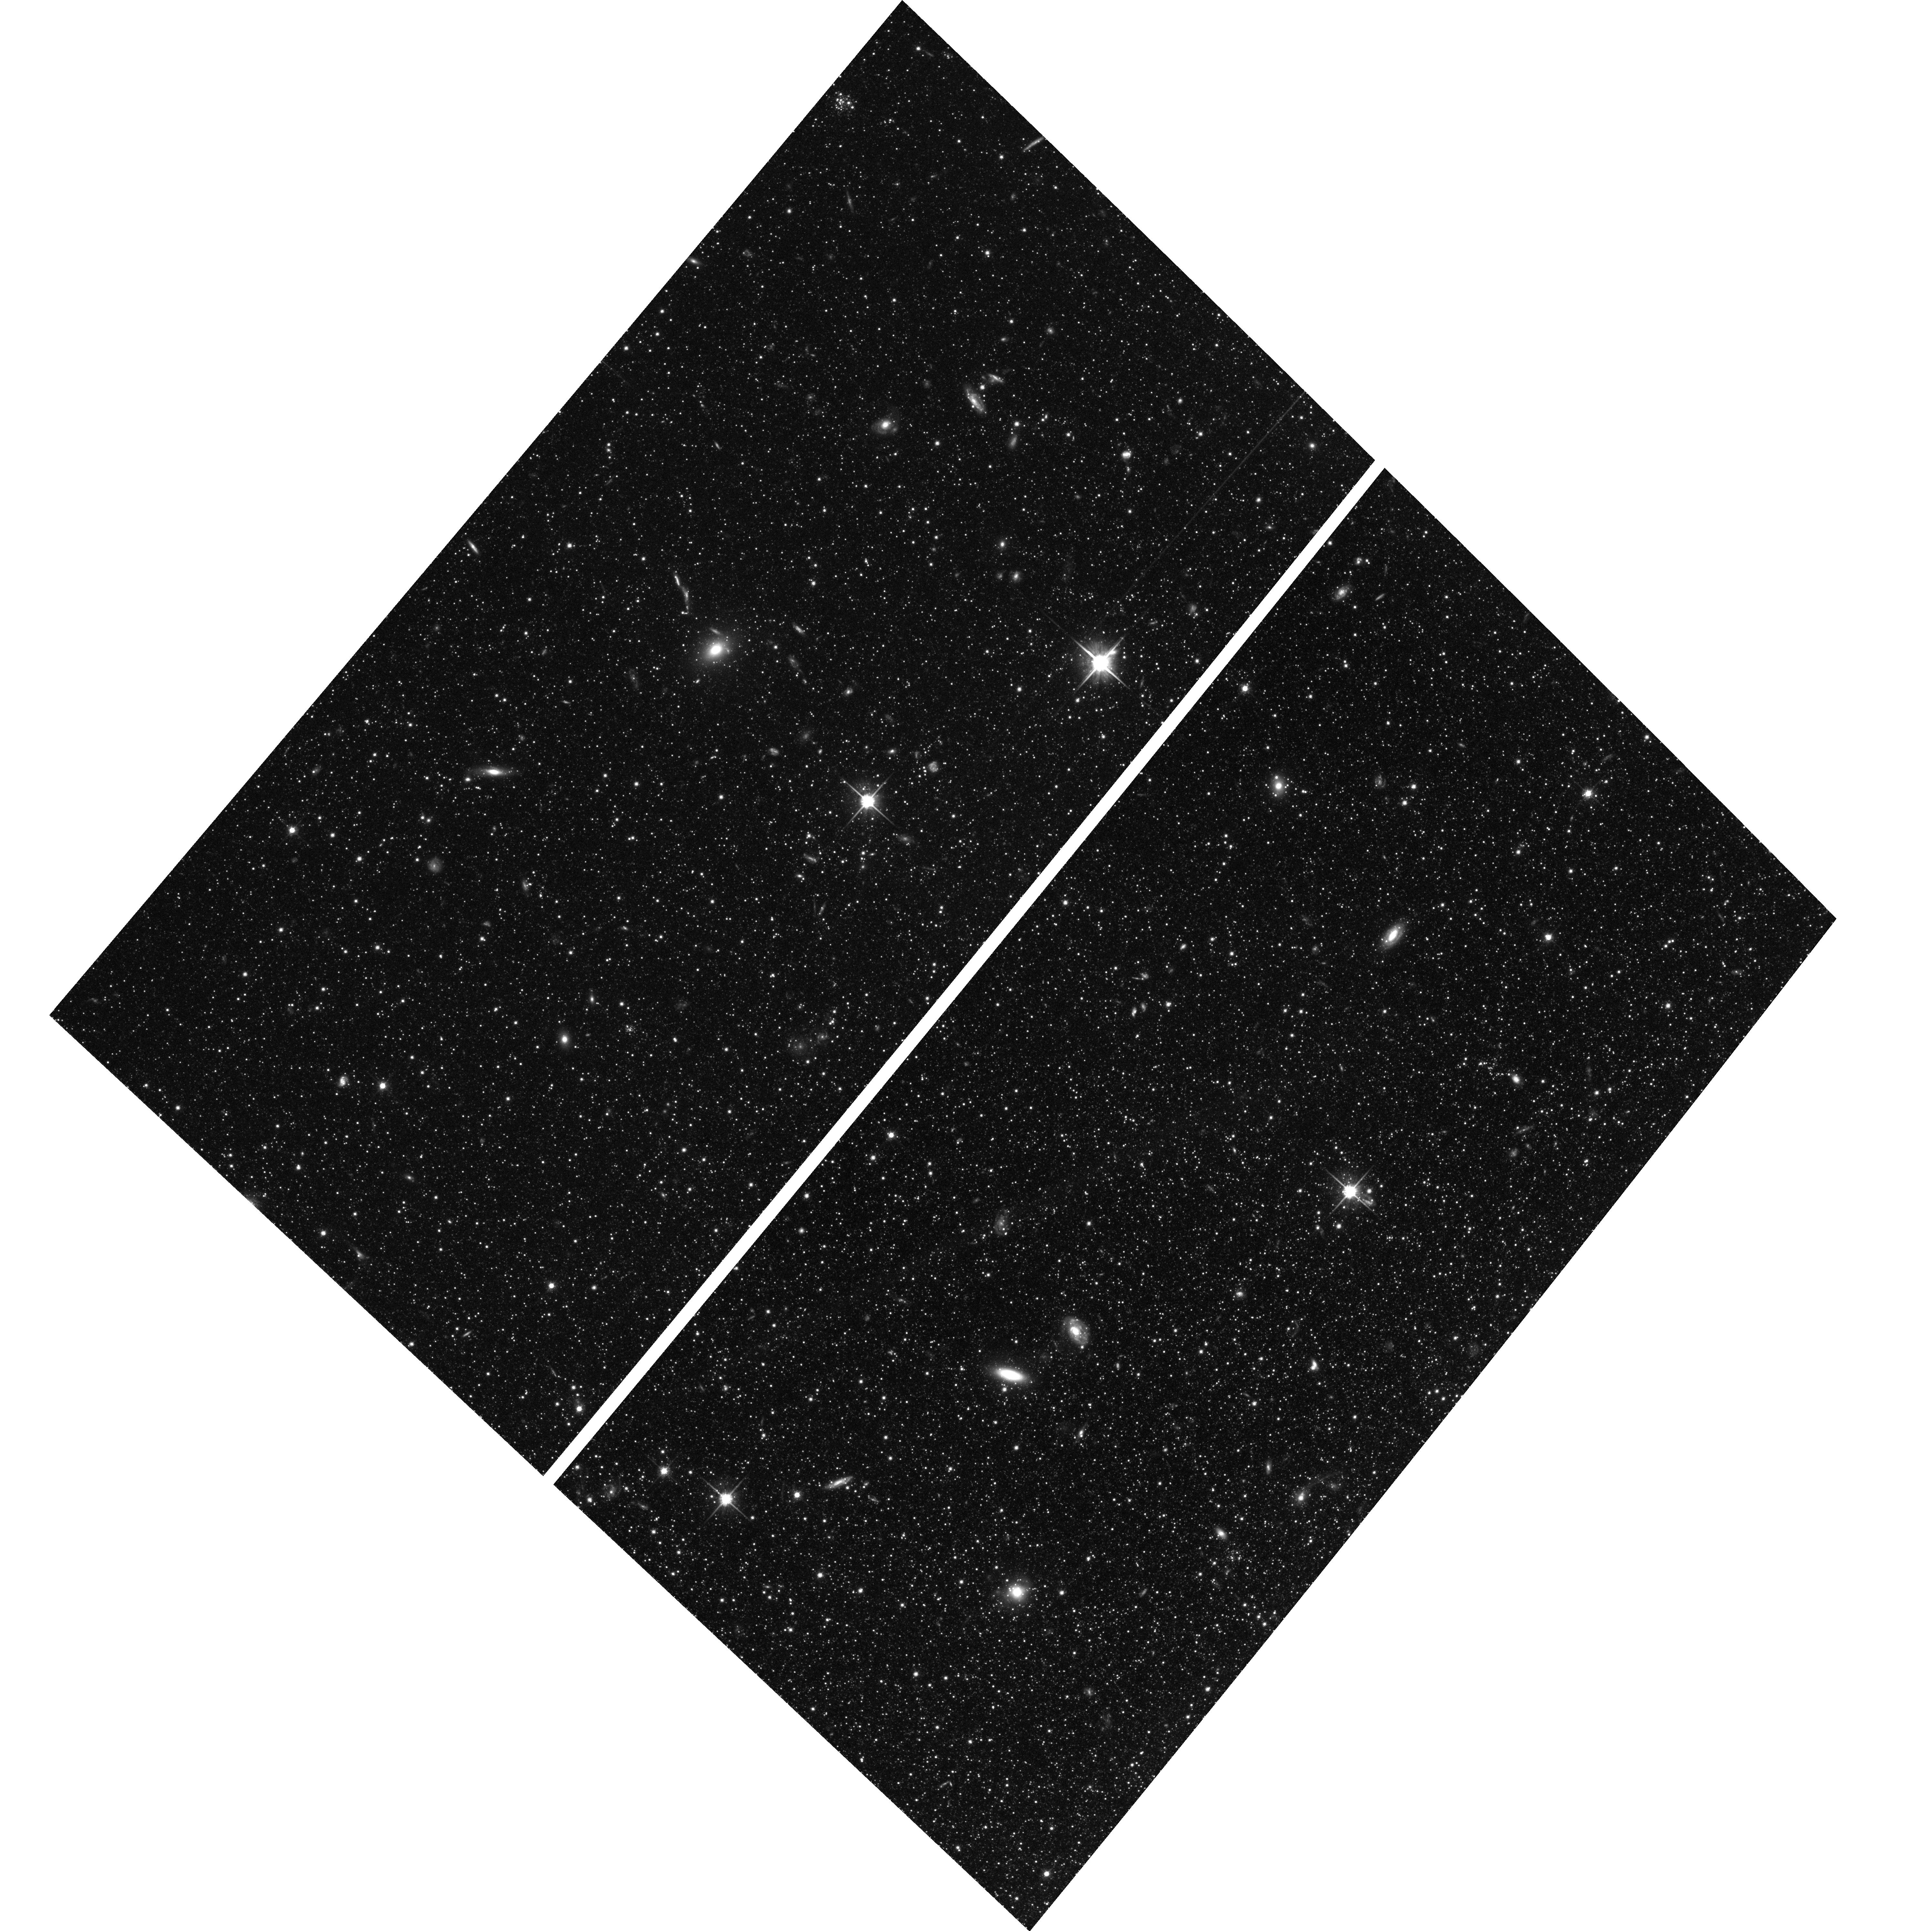
Target: M33-013500+311200. Instrument: ACS/WFC. Filter: F814W. Exposure: 2.1 h. Observation ID: hst_9837_03_acs_wfc_f814w_j8q803

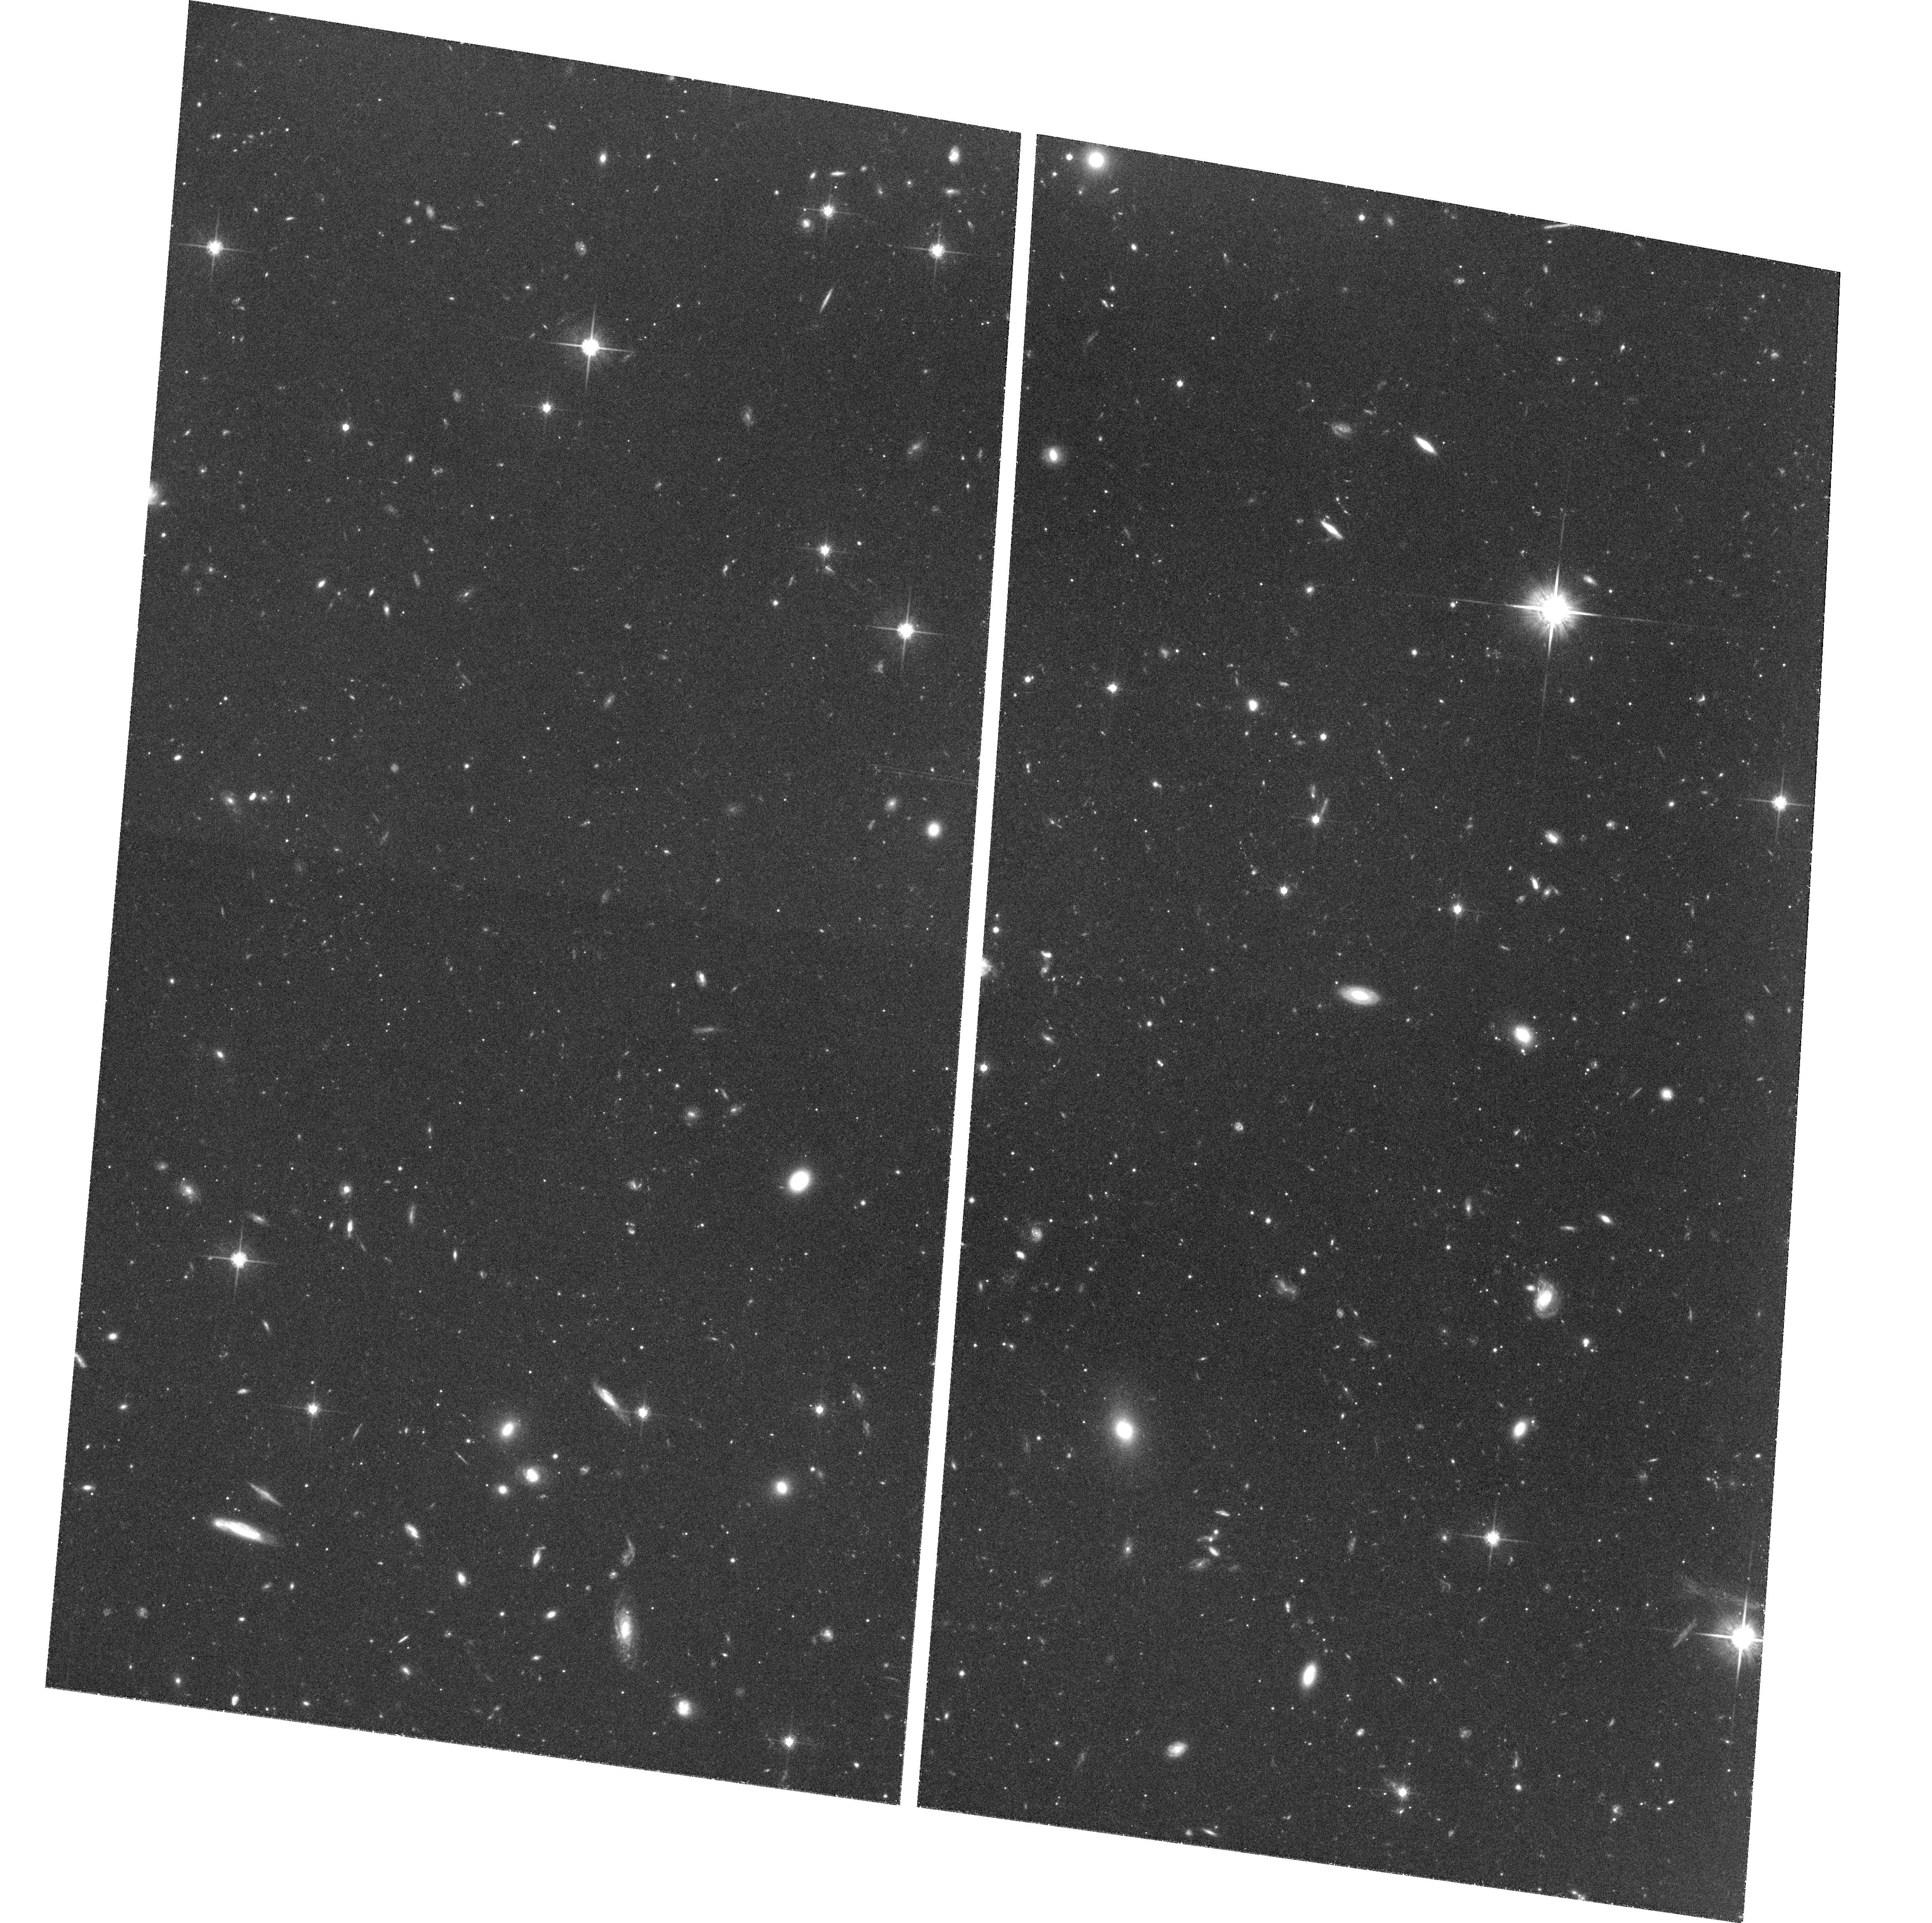
Target: M33-013515+312200. Instrument: ACS/WFC. Filter: F814W. Exposure: 2.1 h. Observation ID: hst_9837_06_acs_wfc_f814w_j8q806

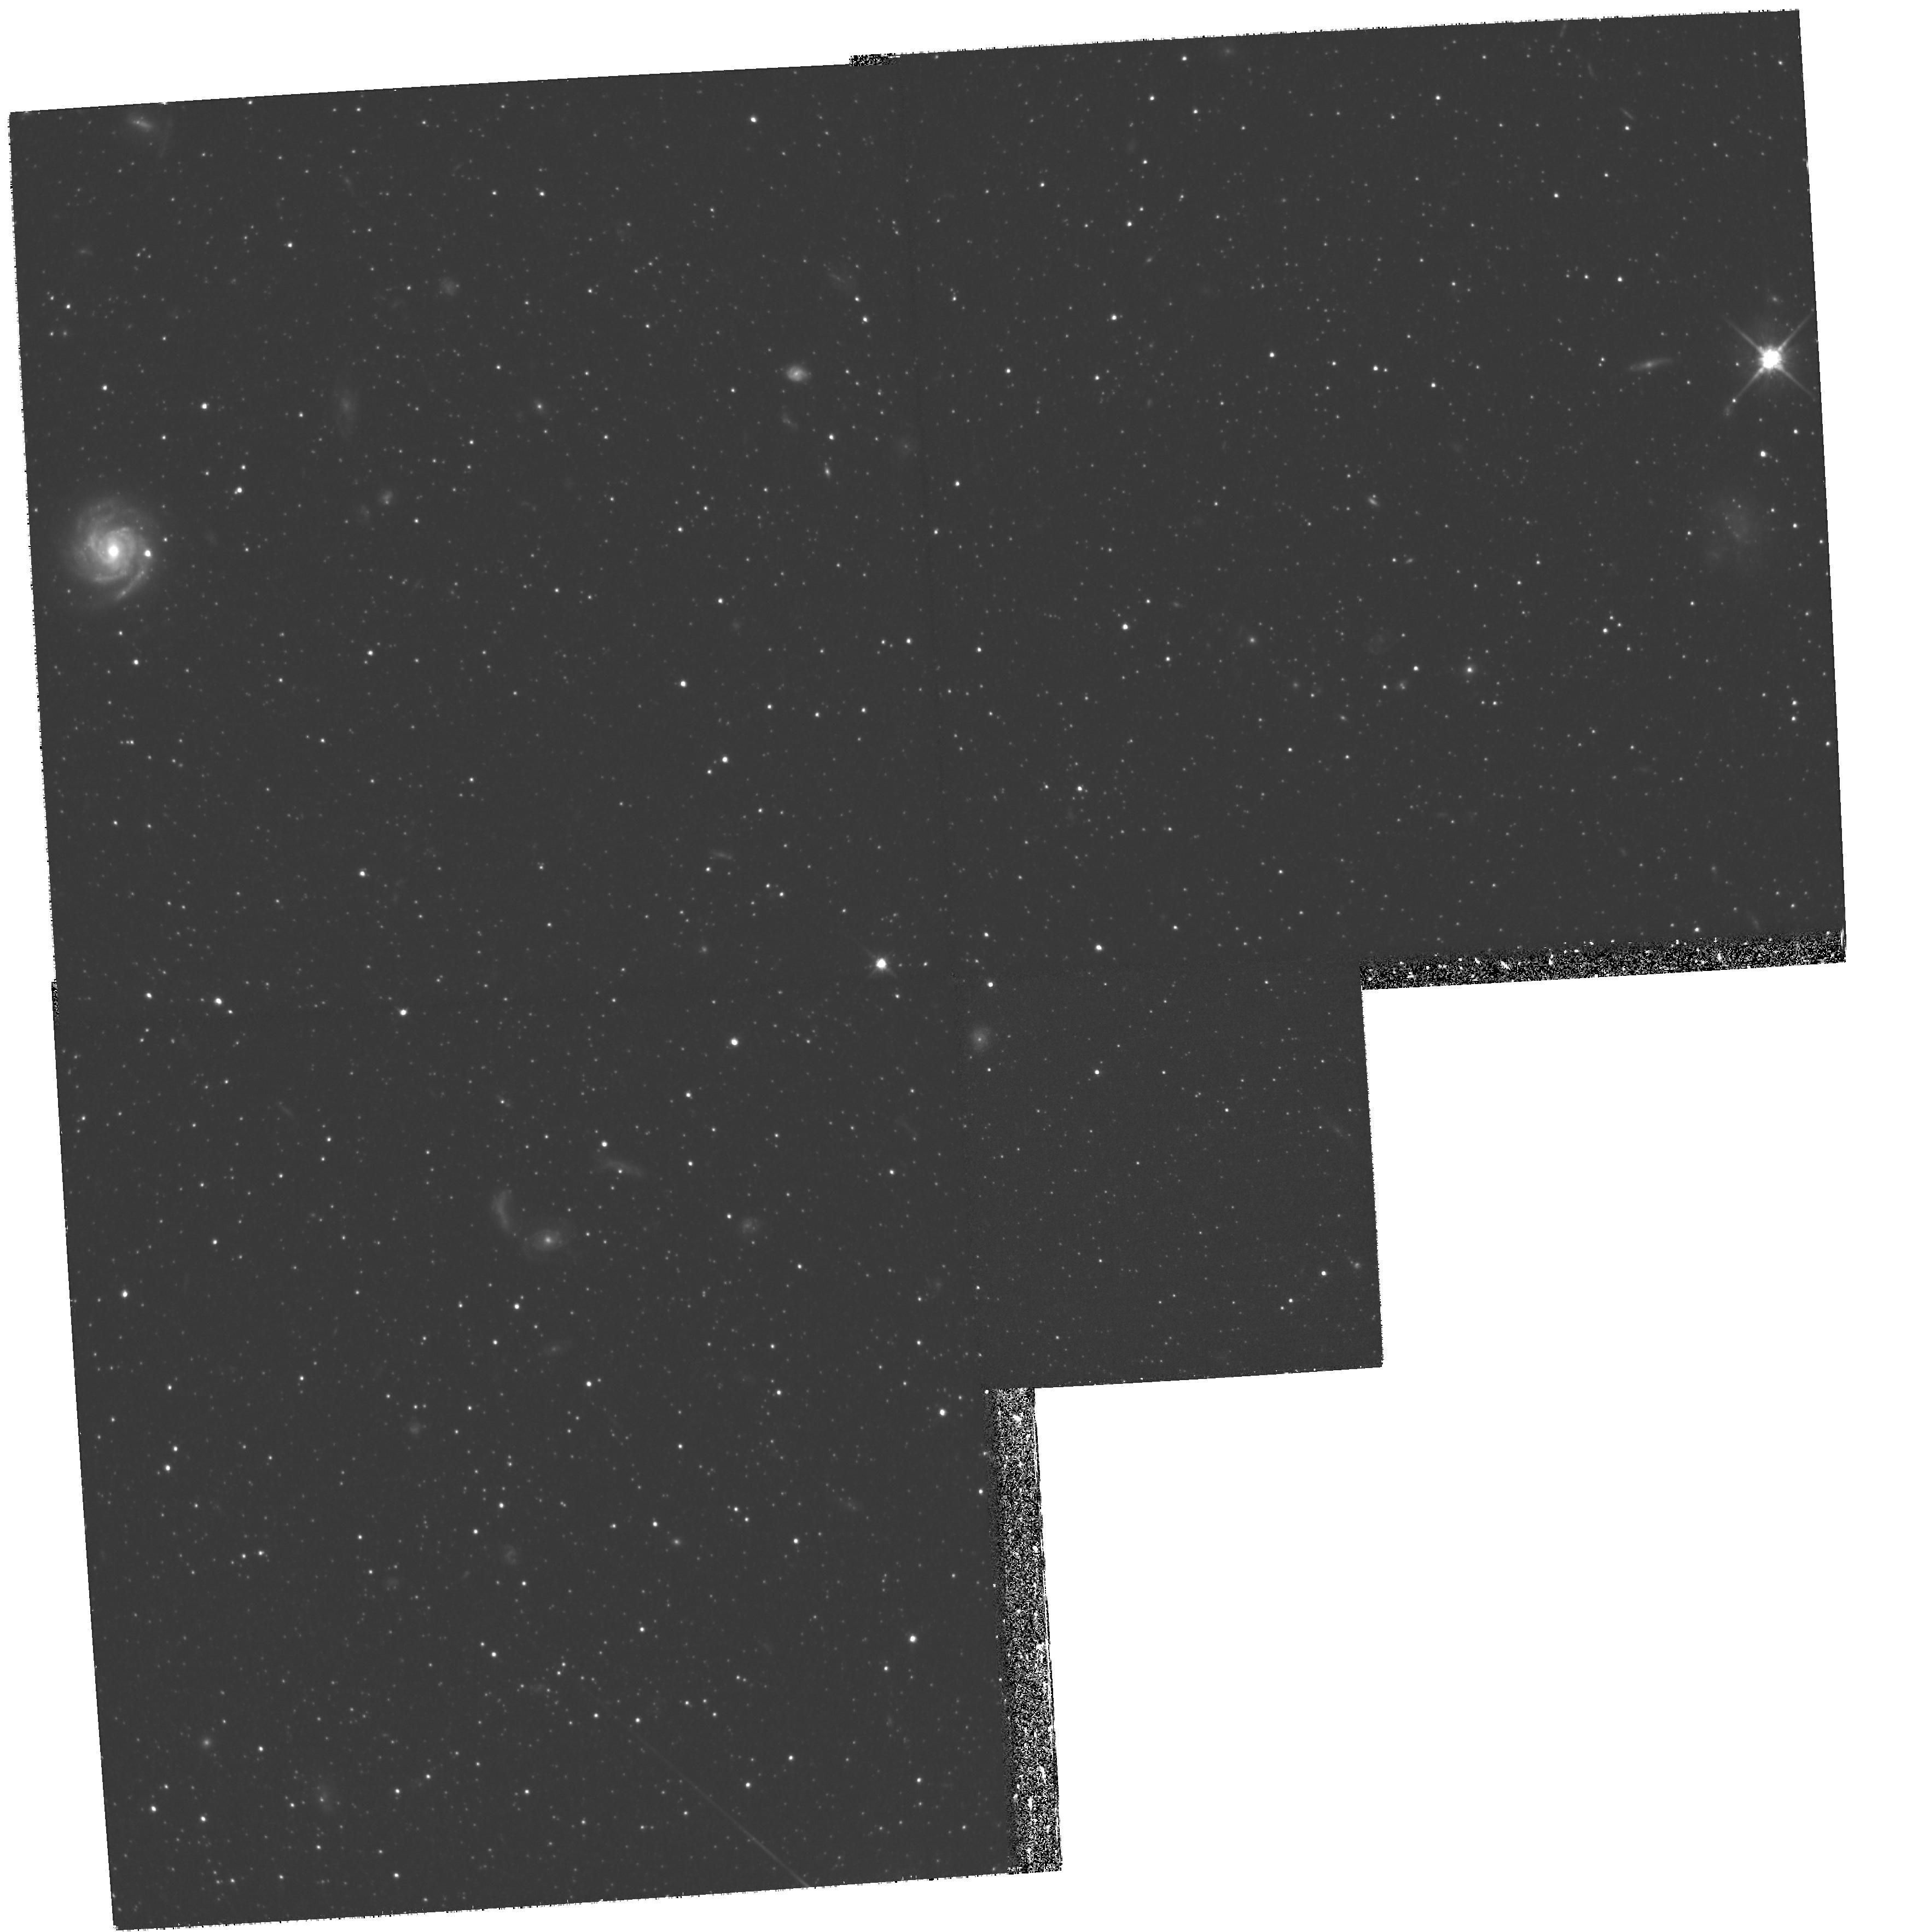
Target: field at RA 23.639°, Dec 31.211°. Instrument: WFPC2/PC. Filter: F814W. Exposure: 3.1 h. Observation ID: hst_9837_01_wfpc2_pc_f814w_u8q801

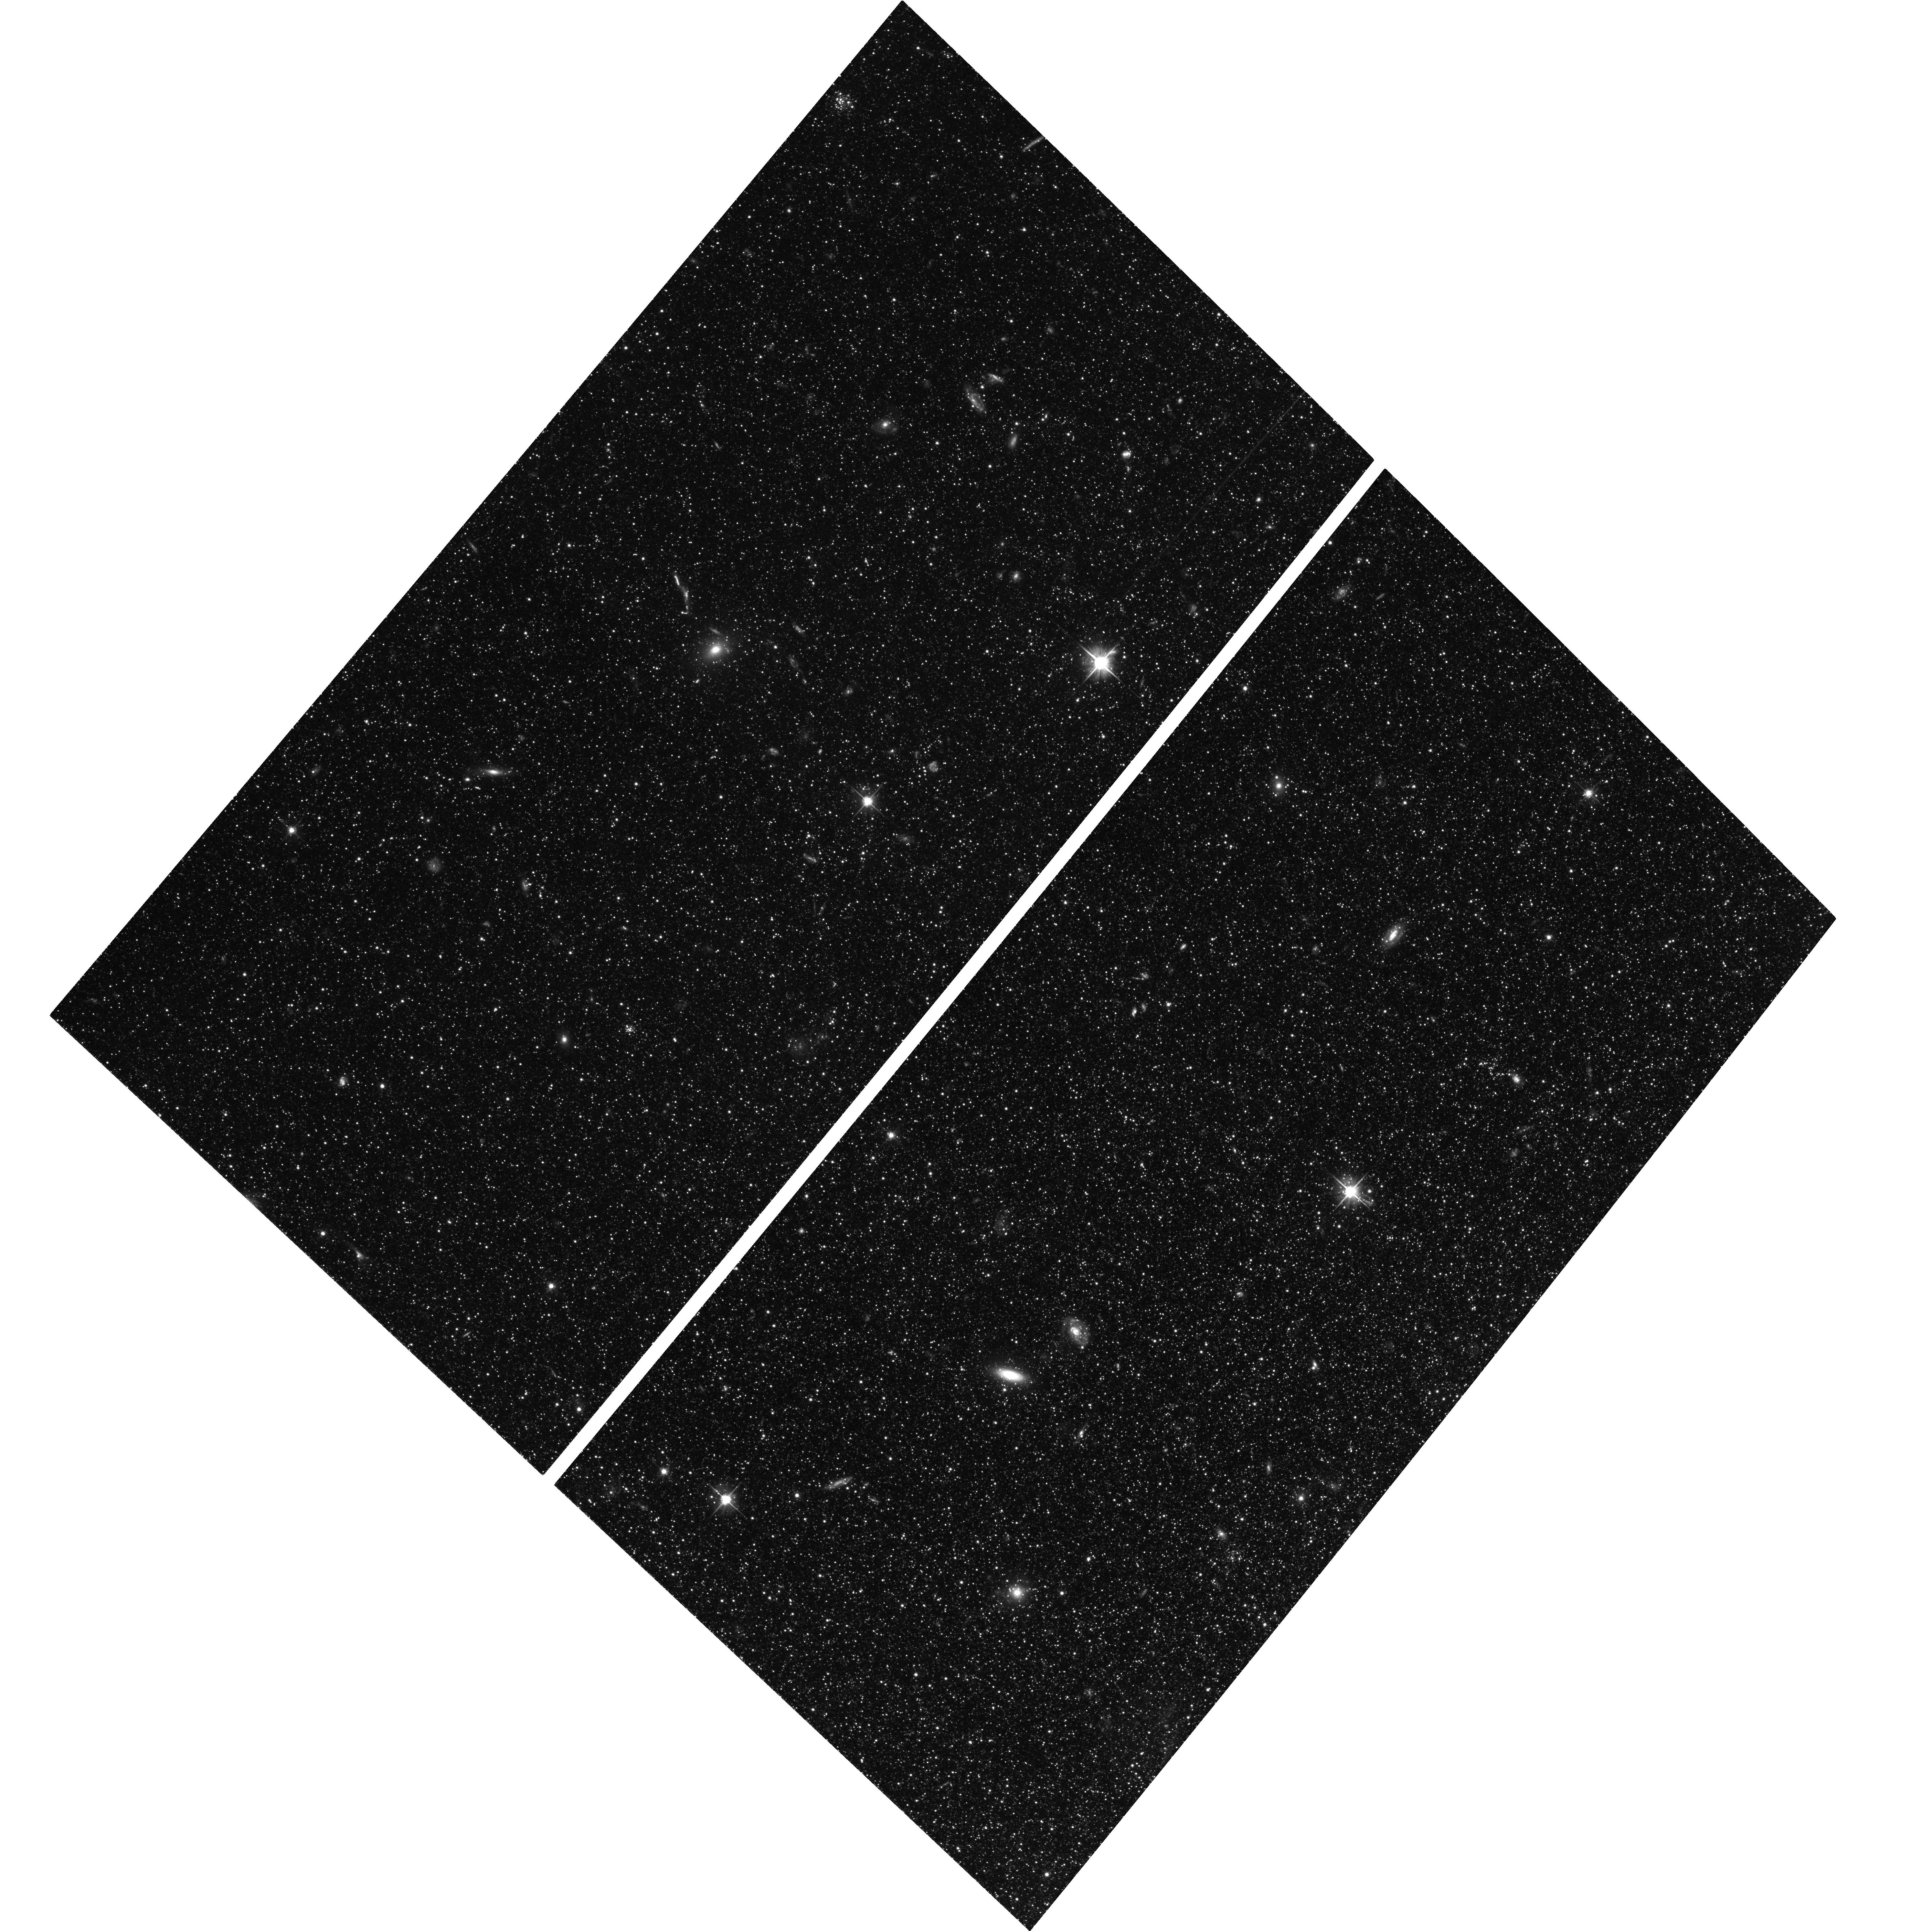
Target: M33-013500+311200. Instrument: ACS/WFC. Filter: F606W. Exposure: 2.9 h. Observation ID: hst_9837_02_acs_wfc_f606w_j8q802

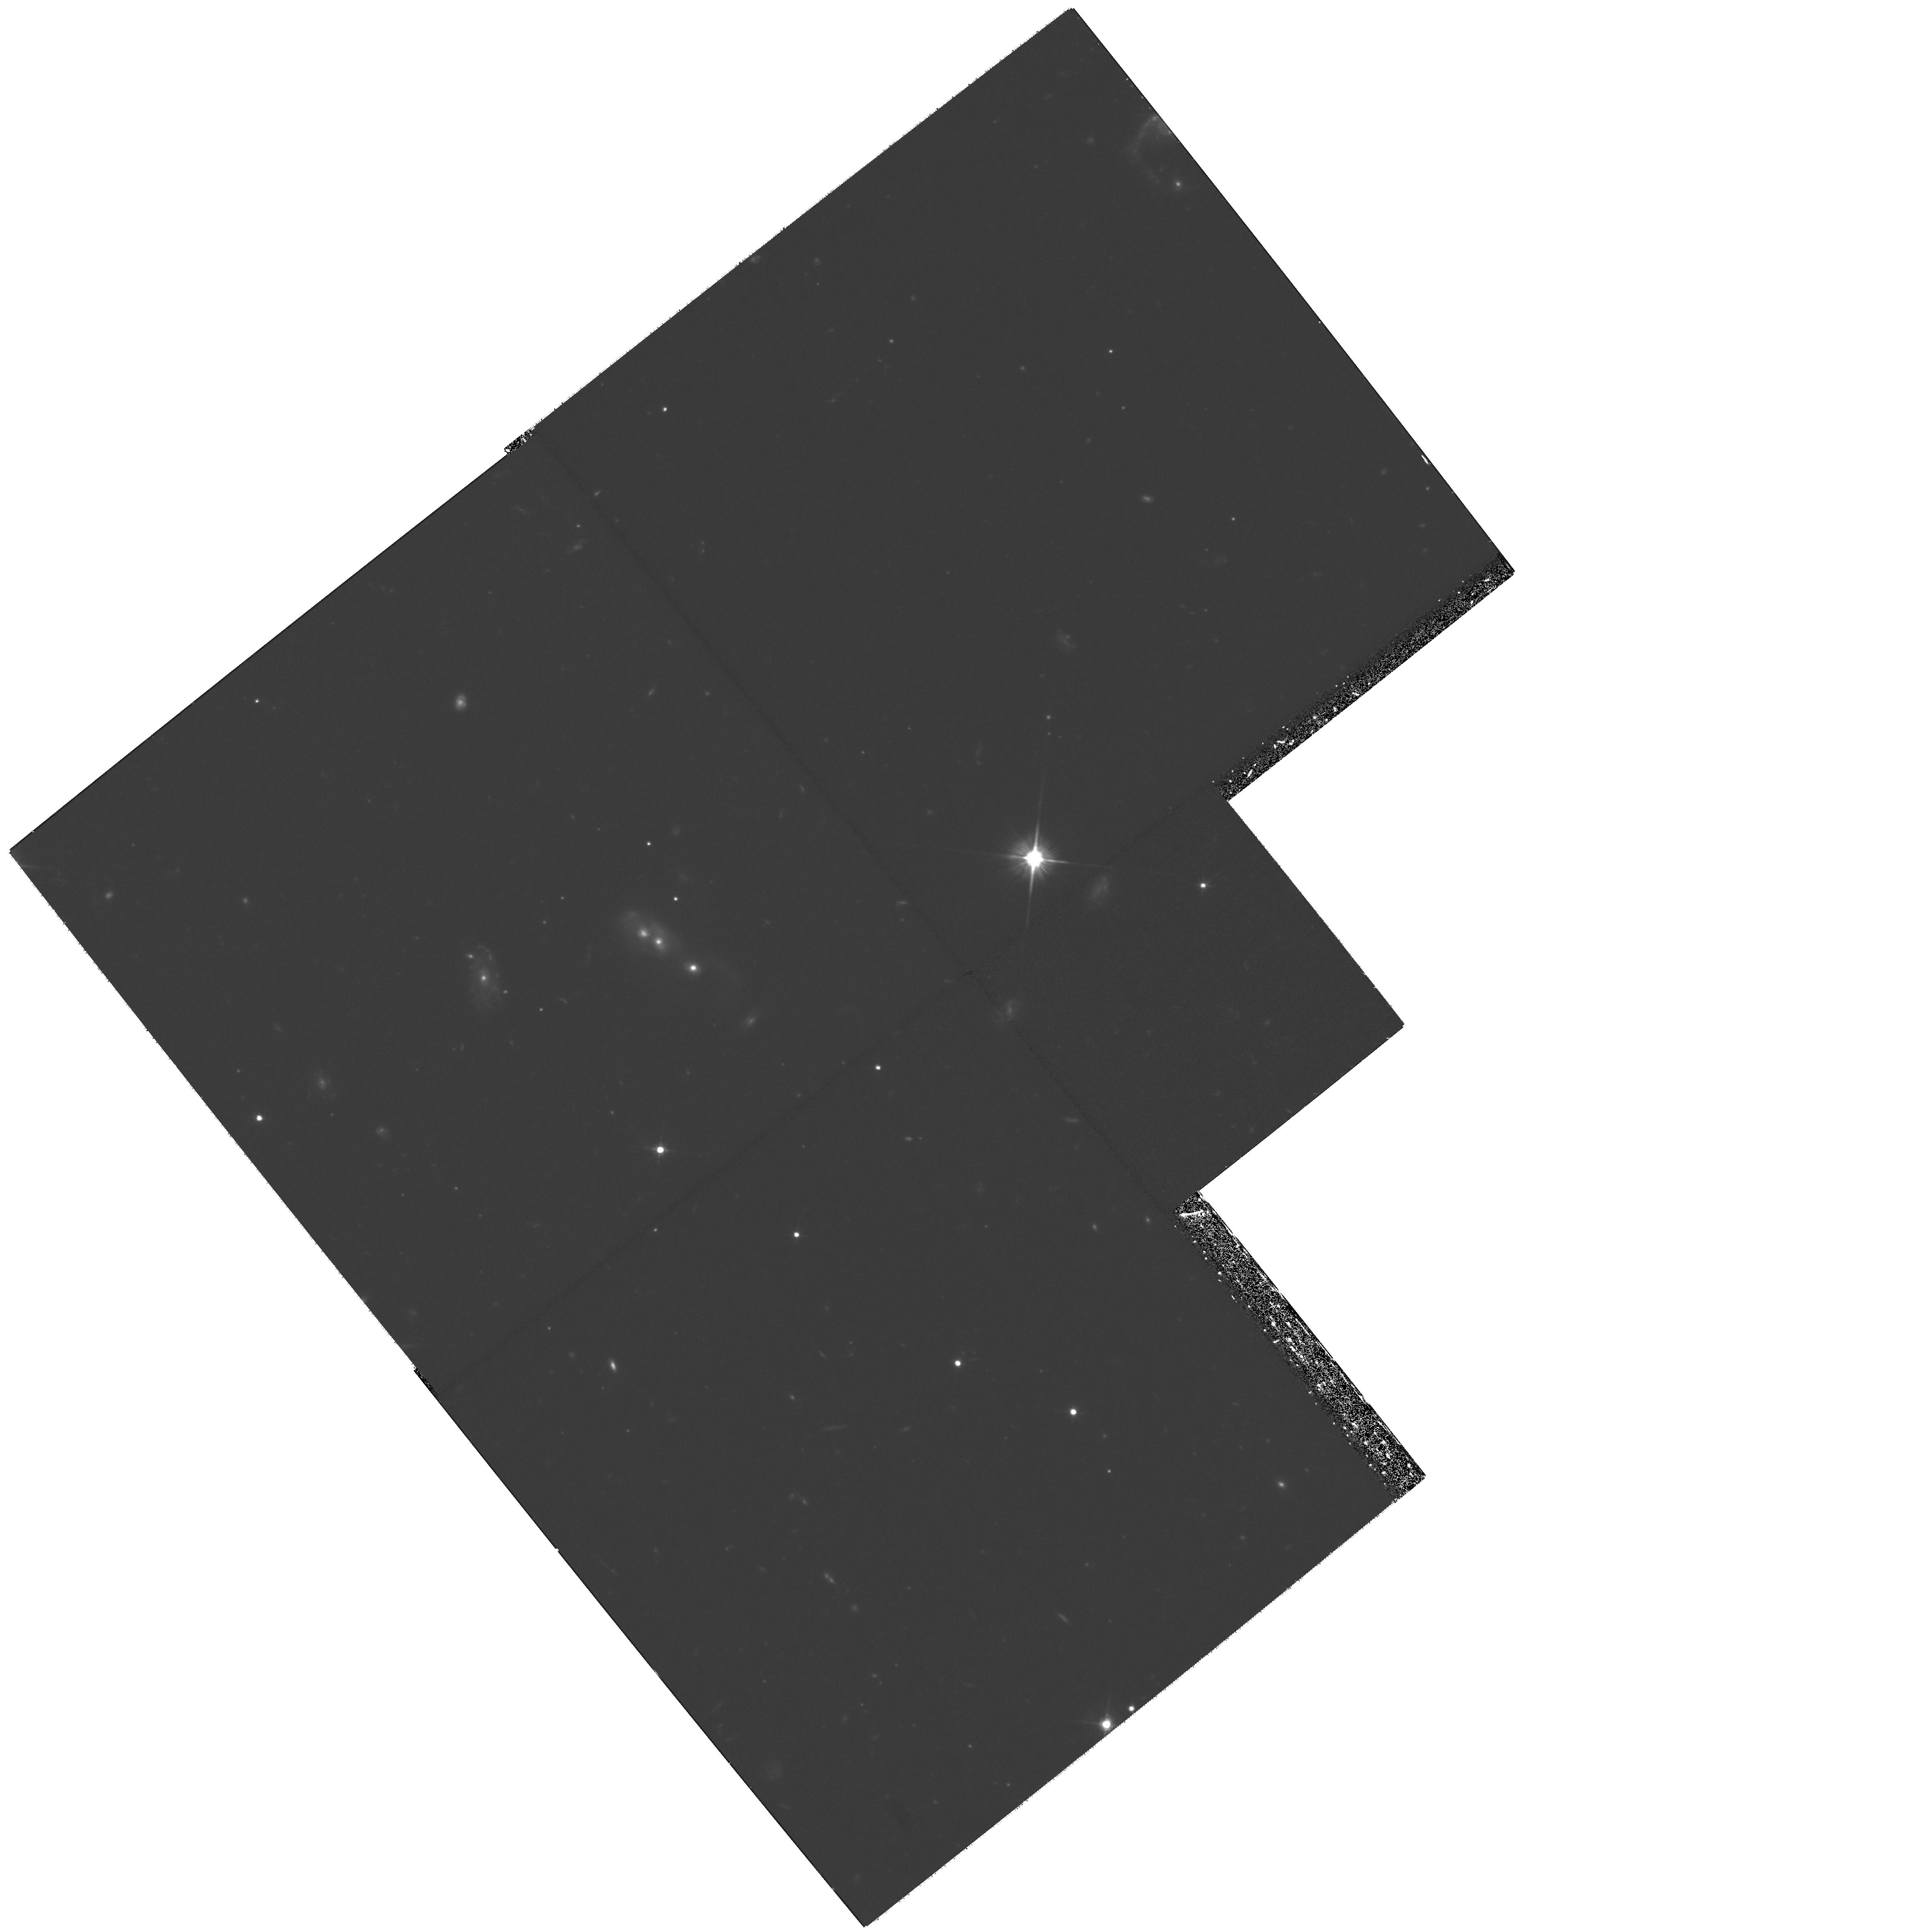
Target: field at RA 23.729°, Dec 31.431°. Instrument: WFPC2/PC. Filter: F606W. Exposure: 2.4 h. Observation ID: hst_9837_05_wfpc2_pc_f606w_u8q805

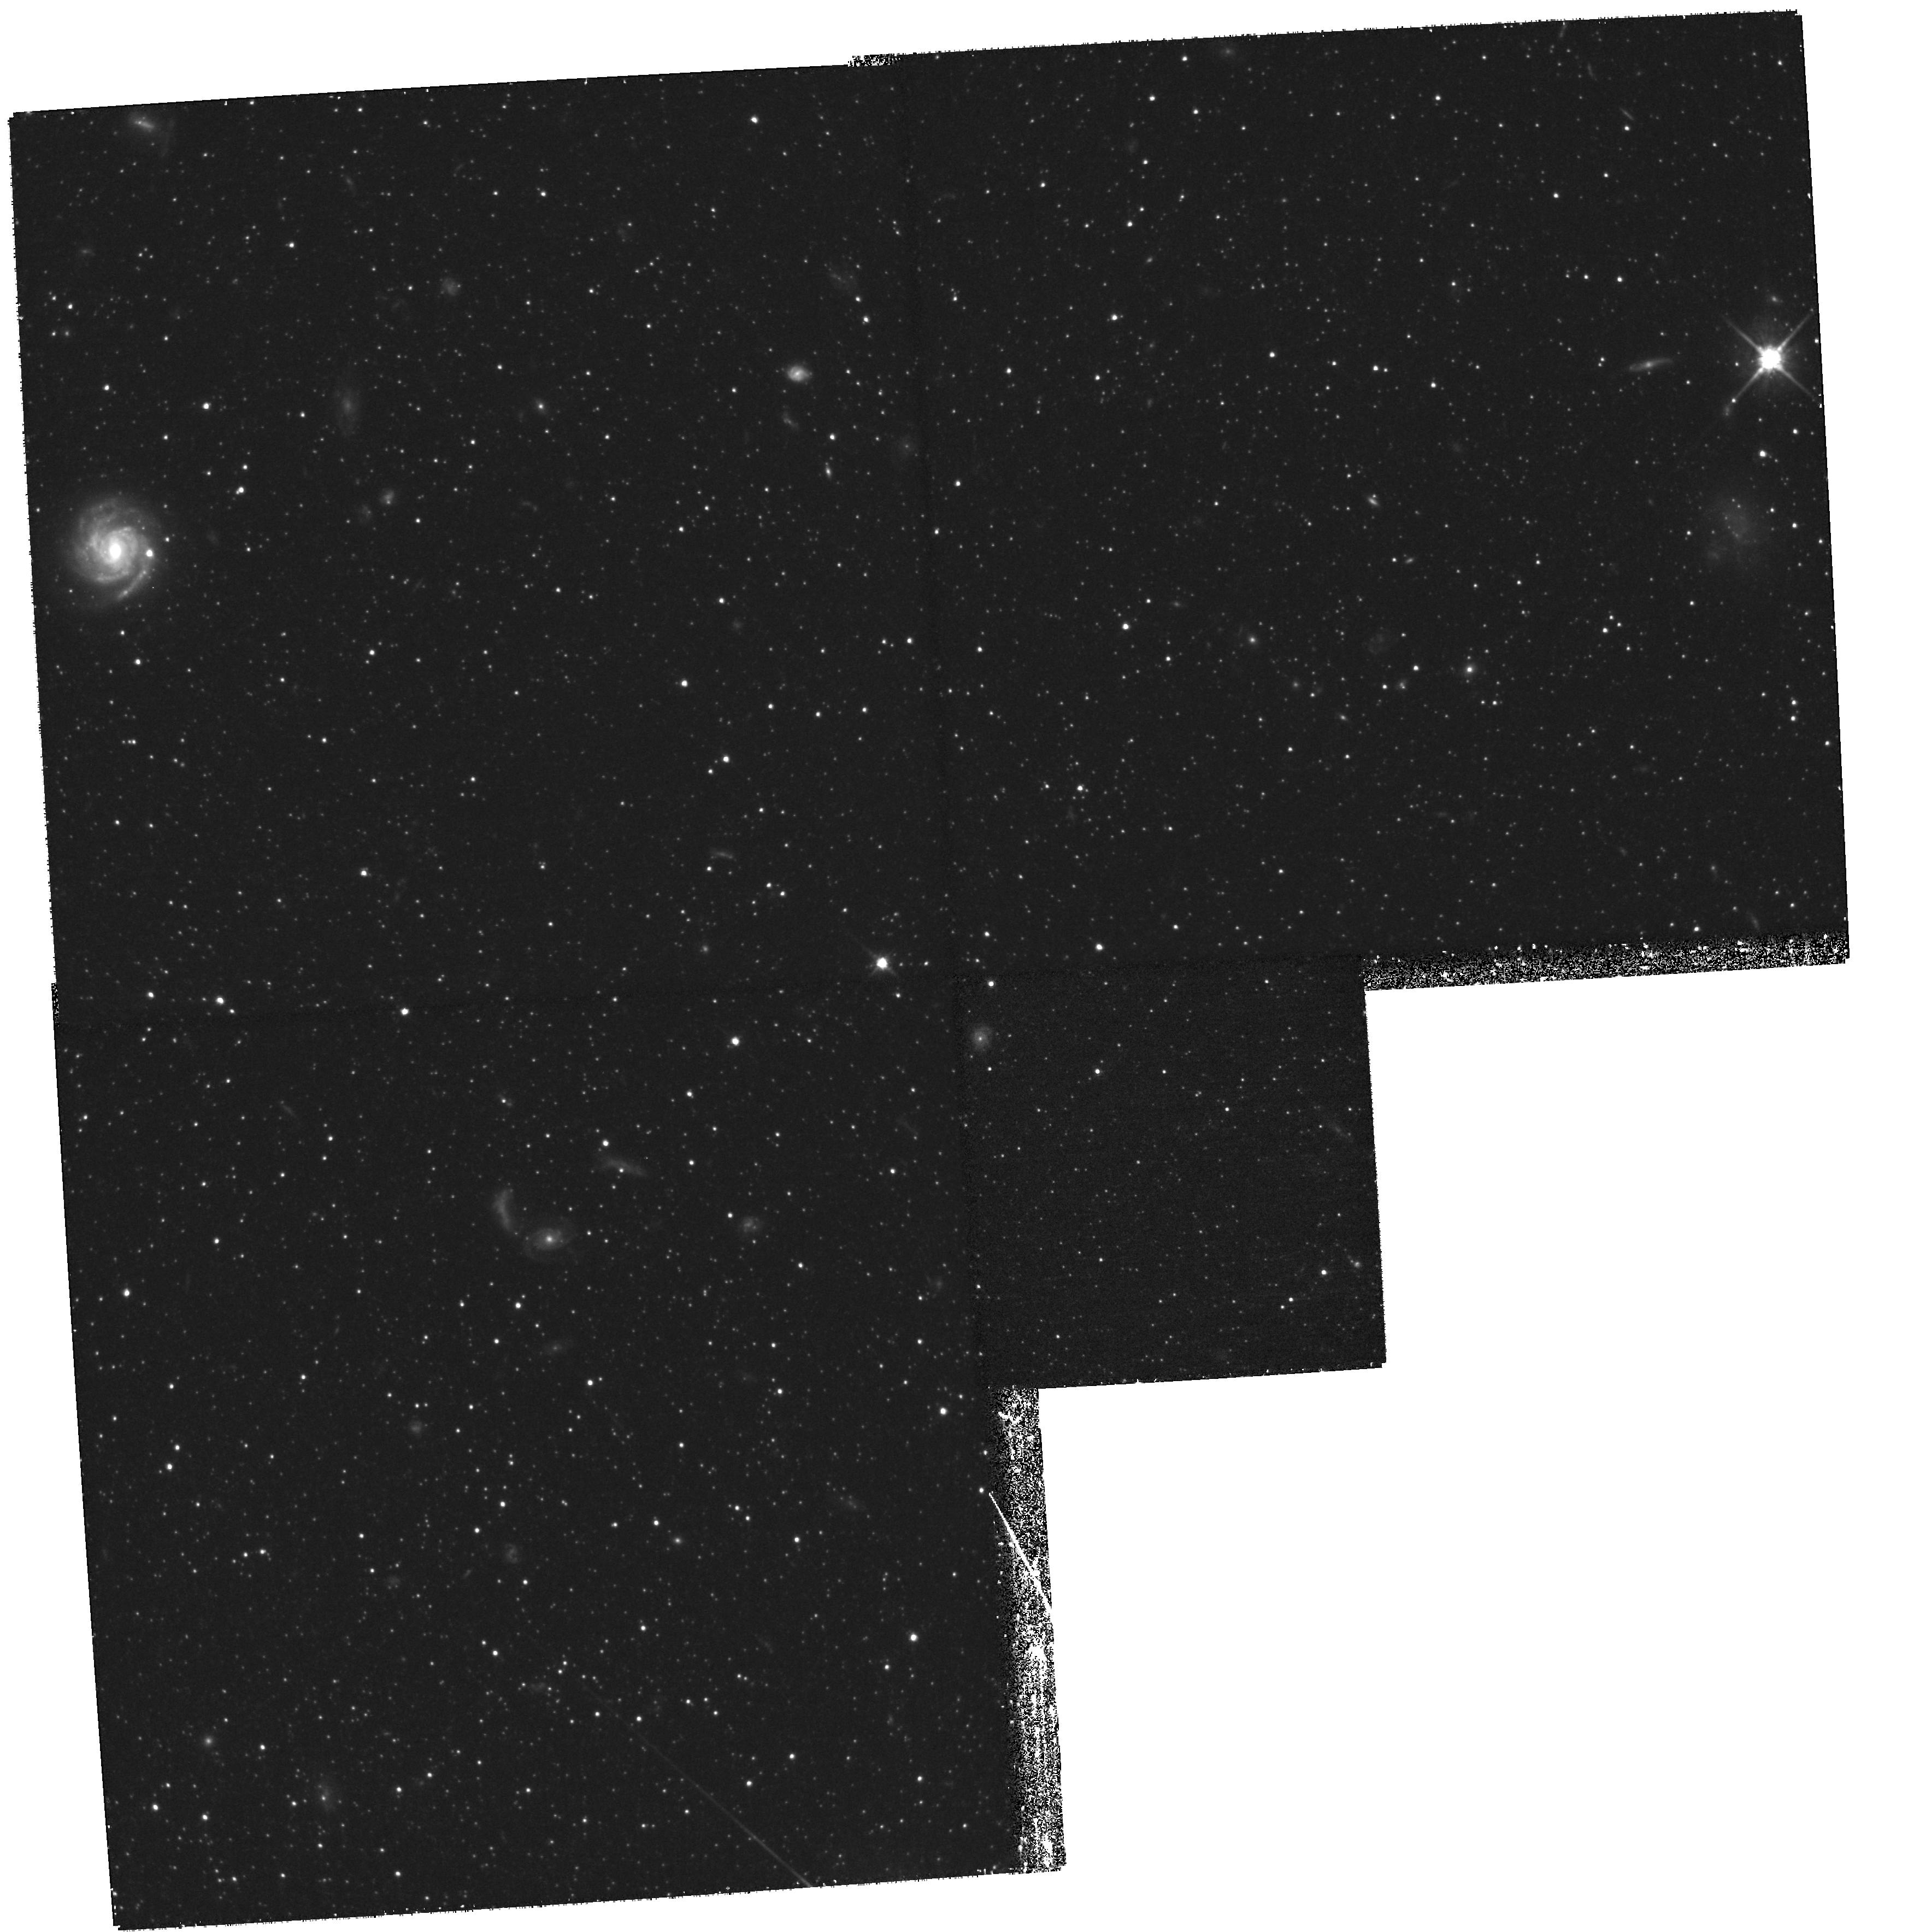
Target: field at RA 23.639°, Dec 31.211°. Instrument: WFPC2/PC. Filter: F814W. Exposure: 1.8 h. Observation ID: hst_9837_03_wfpc2_pc_f814w_u8q803

Stellar Populations in the  Outskirts of M33: A Unique Probe of Disk Galaxy Formation (PI: Ferguson, Annette)

The fossil record of galaxy formation and evolution is imprinted on the structure and composition of galactic stellar populations. We have recently completed an extensive ground-based imaging survey of the low mass Local Group spiral, M33. Our analysis of the global structure of M33 suggests it is a 'pure disk' galaxy, with no discernible stellar halo. Furthermore, the disk surface brightness declines very abruptly beyond ~5 scalelengths. We propose here to obtain deep ACS imagery of two fields in the far outer disk of M33, located at 4.5 and 6 exponential scalelengths. Deep colour-magnitude diagrams reaching main sequence turn-offs of ~8 Gyr (corresponding to star formation episodes since z< 1) will be constructed and used for quantitative modelling of the star formation history. State-of-the-art cosmological simulations of galaxy formation predict stars in the outer regions of galactic disks should be predominantly young-to-intermediate age. The data we propose to obtain will directly test this idea, and provide a much-needed observational constraint on the epoch at which disk galaxies were assembled. The proposed observations will provide an excellent complement to an ongoing Cycle 11 program to study the outer disk of the more massive system, M31.